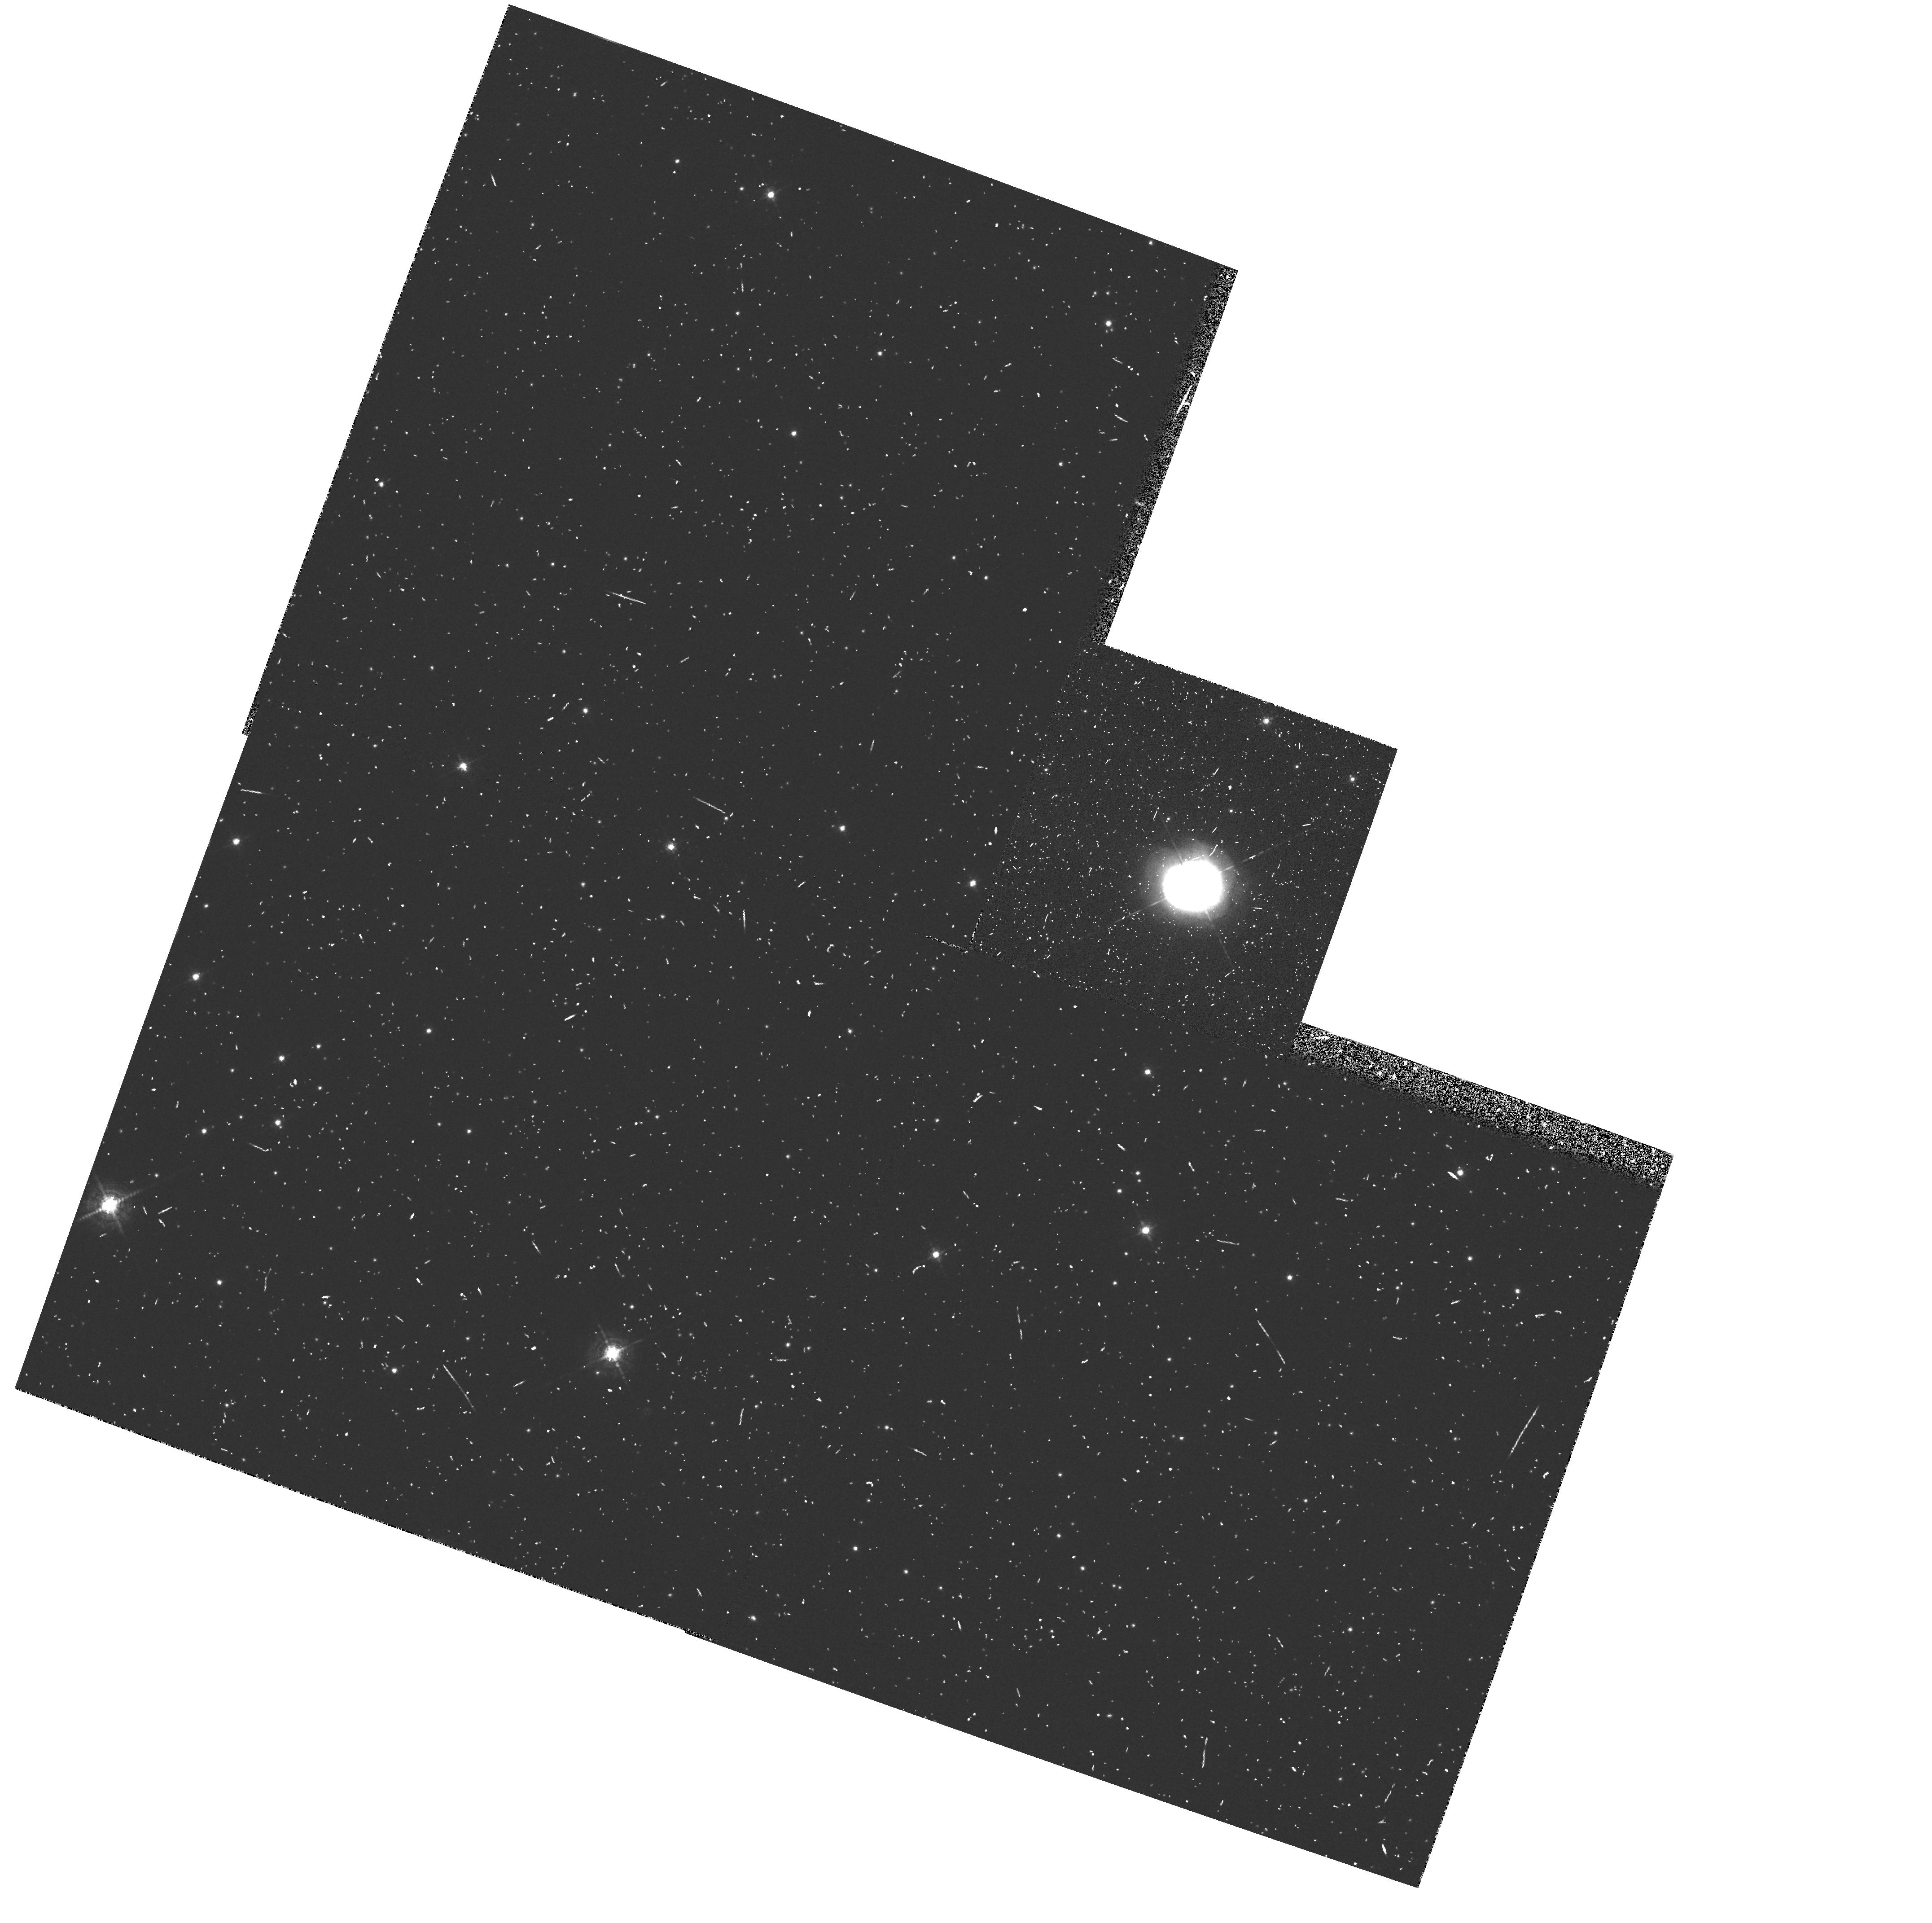
Target: PK64+5D1. Instrument: WFPC2/PC. Filter: F588N. Exposure: 10 min. Observation ID: hst_5403_02_wfpc2_pc_f588n_u27q02

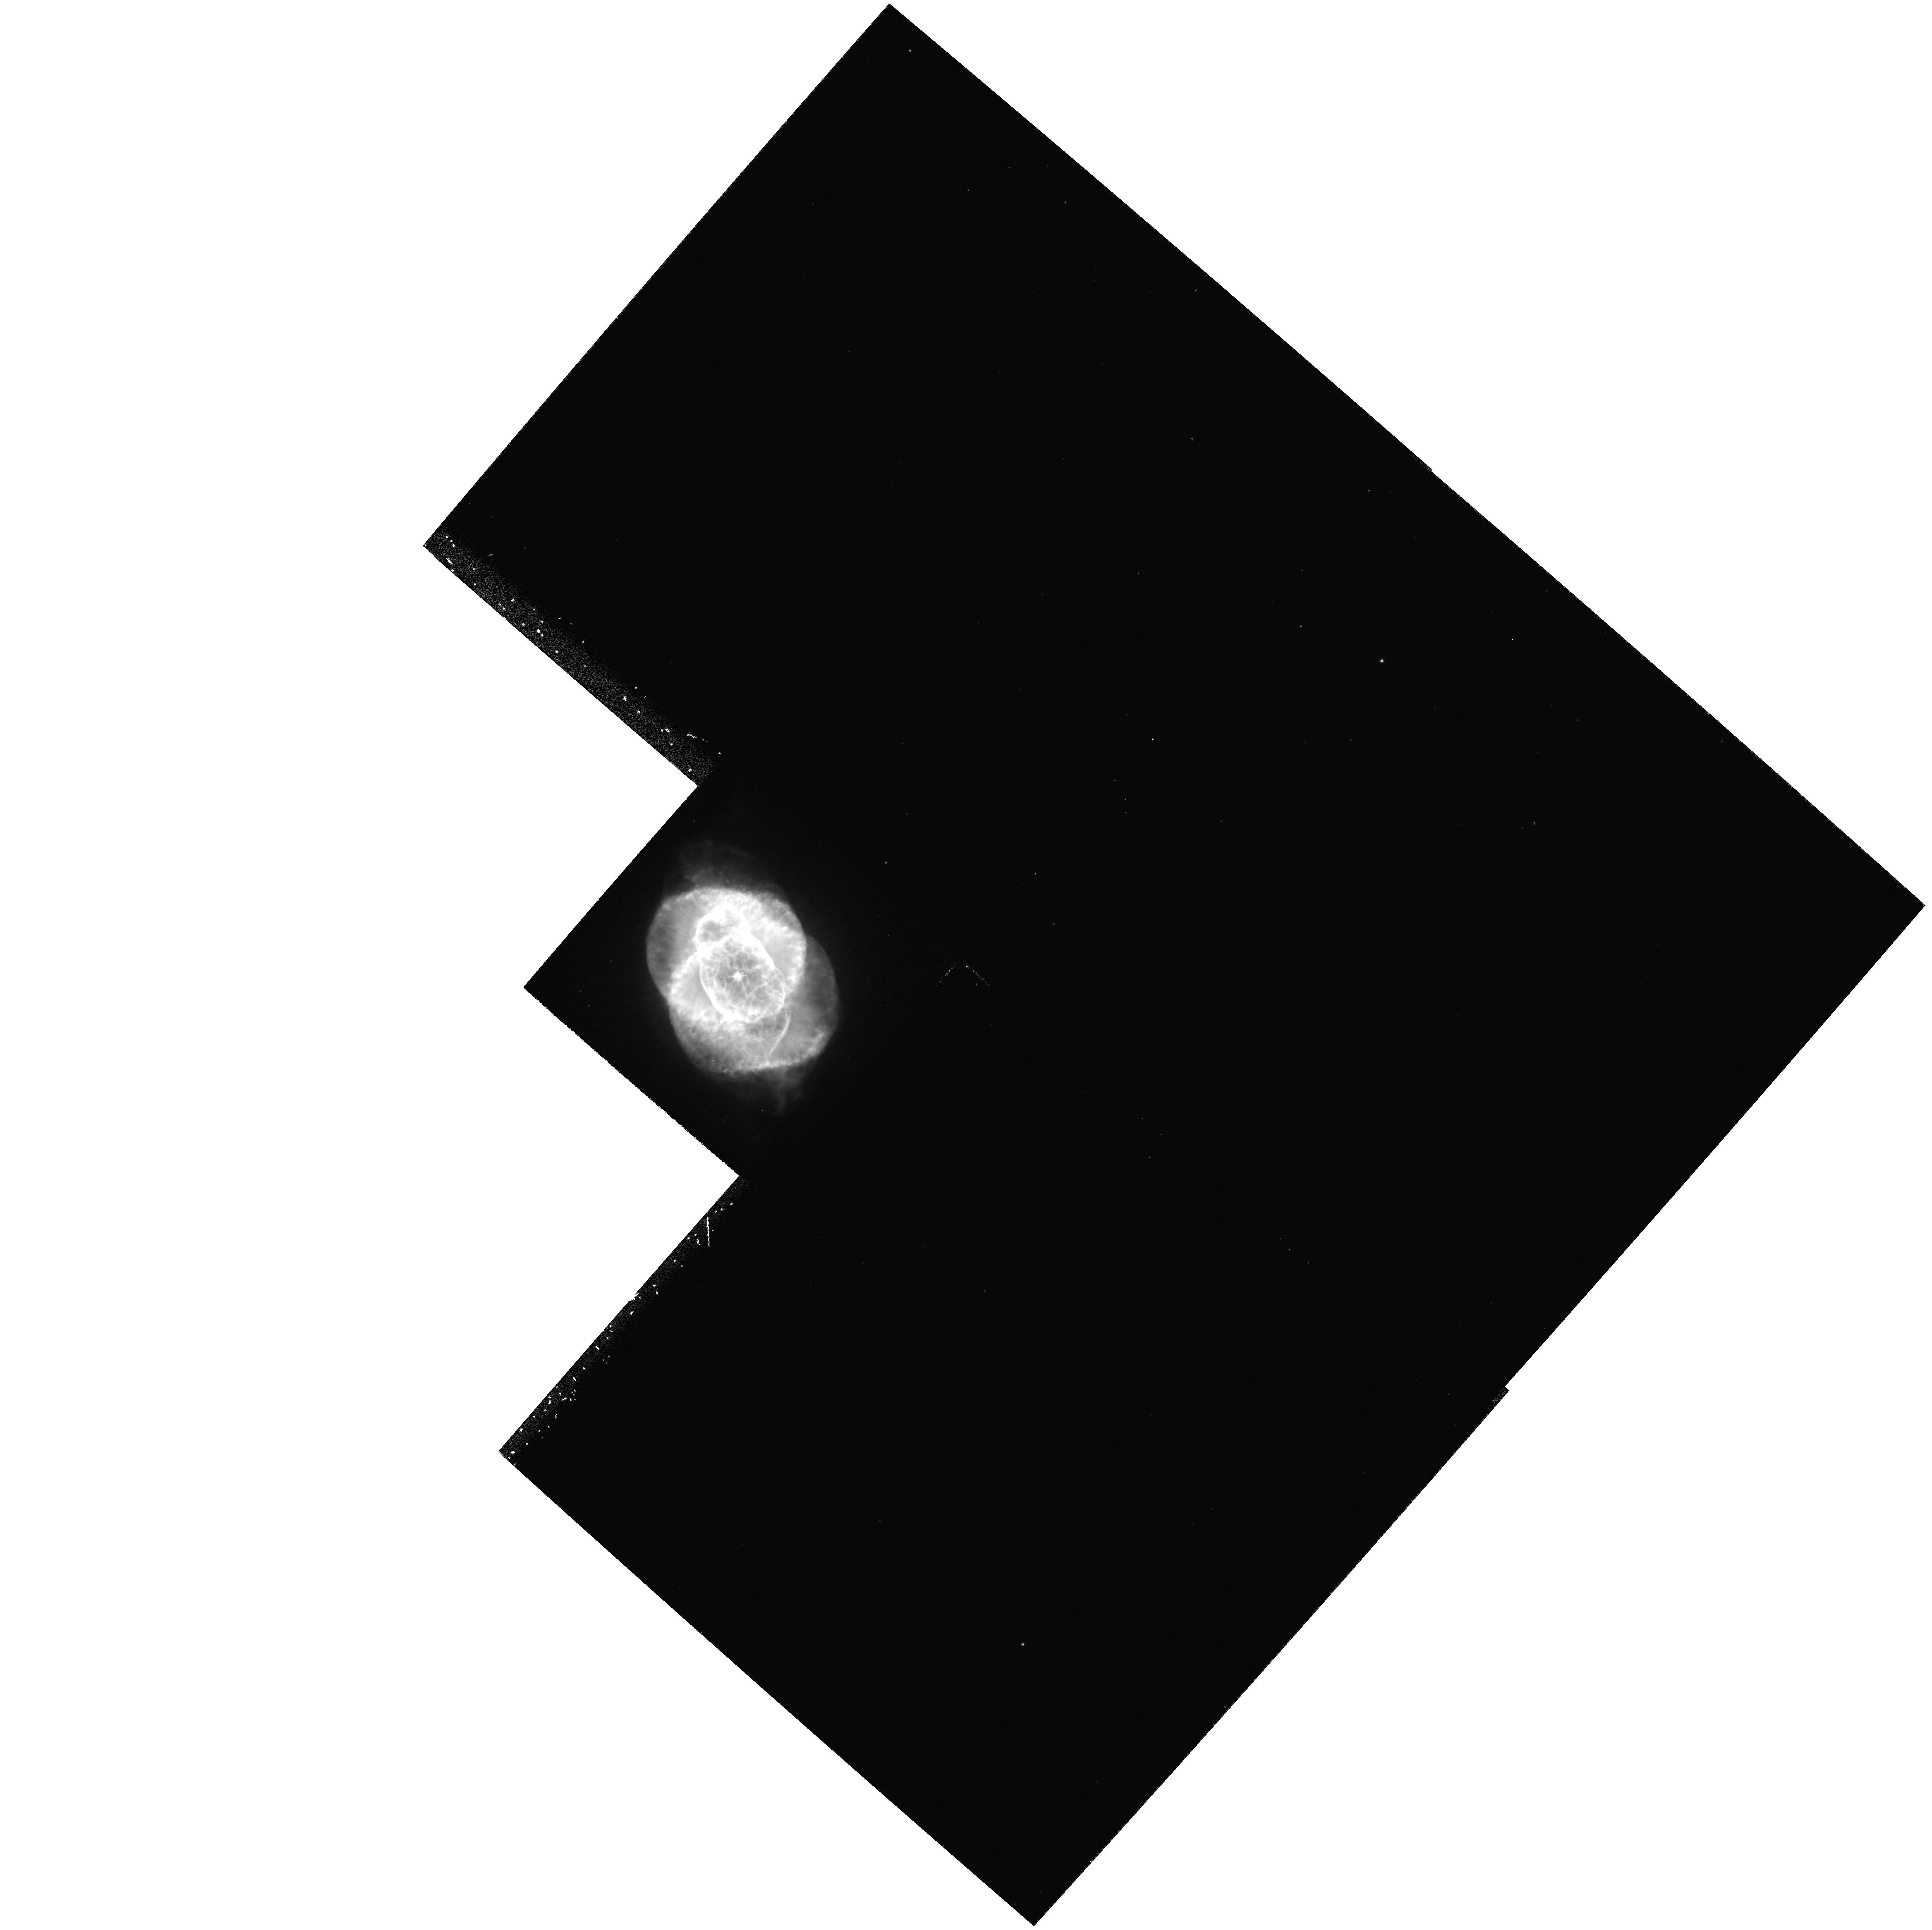
Target: NGC6543. Instrument: WFPC2/PC. Filter: F487N. Exposure: 23 min. Observation ID: hst_5403_01_wfpc2_pc_f487n_u27q01

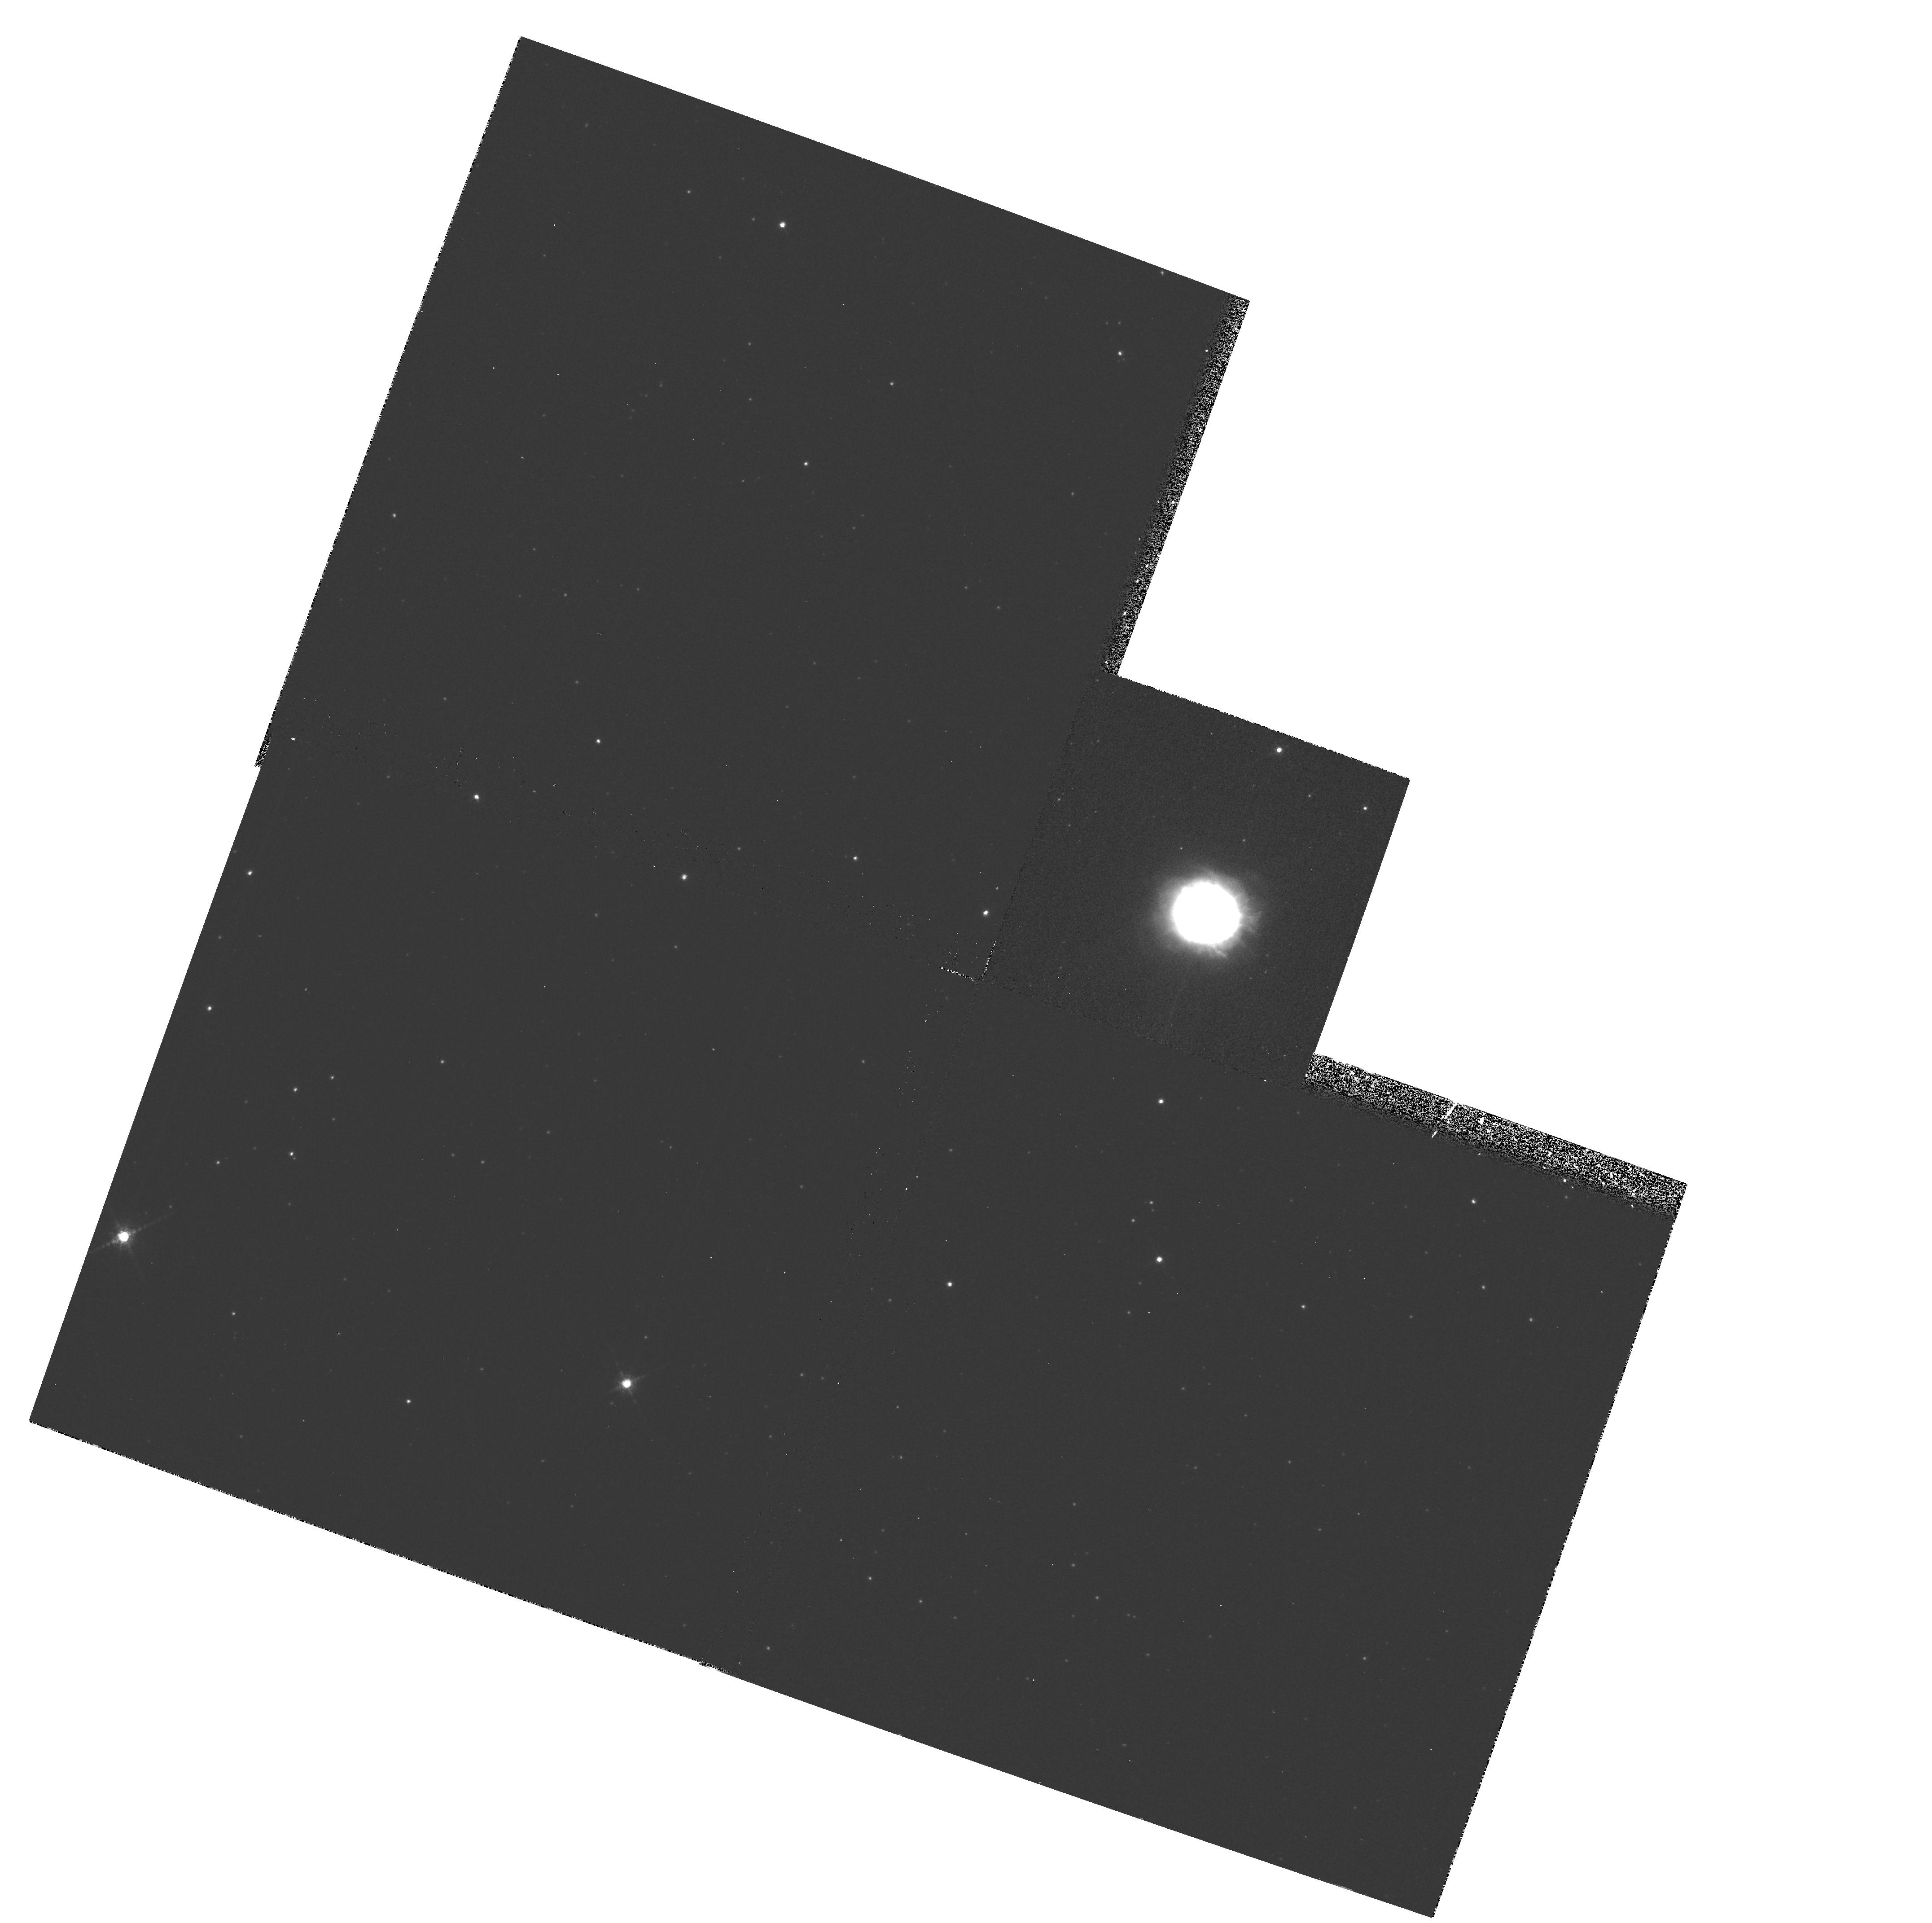
Target: PK64+5D1. Instrument: WFPC2/PC. Filter: F953N. Exposure: 13 min. Observation ID: hst_5403_02_wfpc2_pc_f953n_u27q02

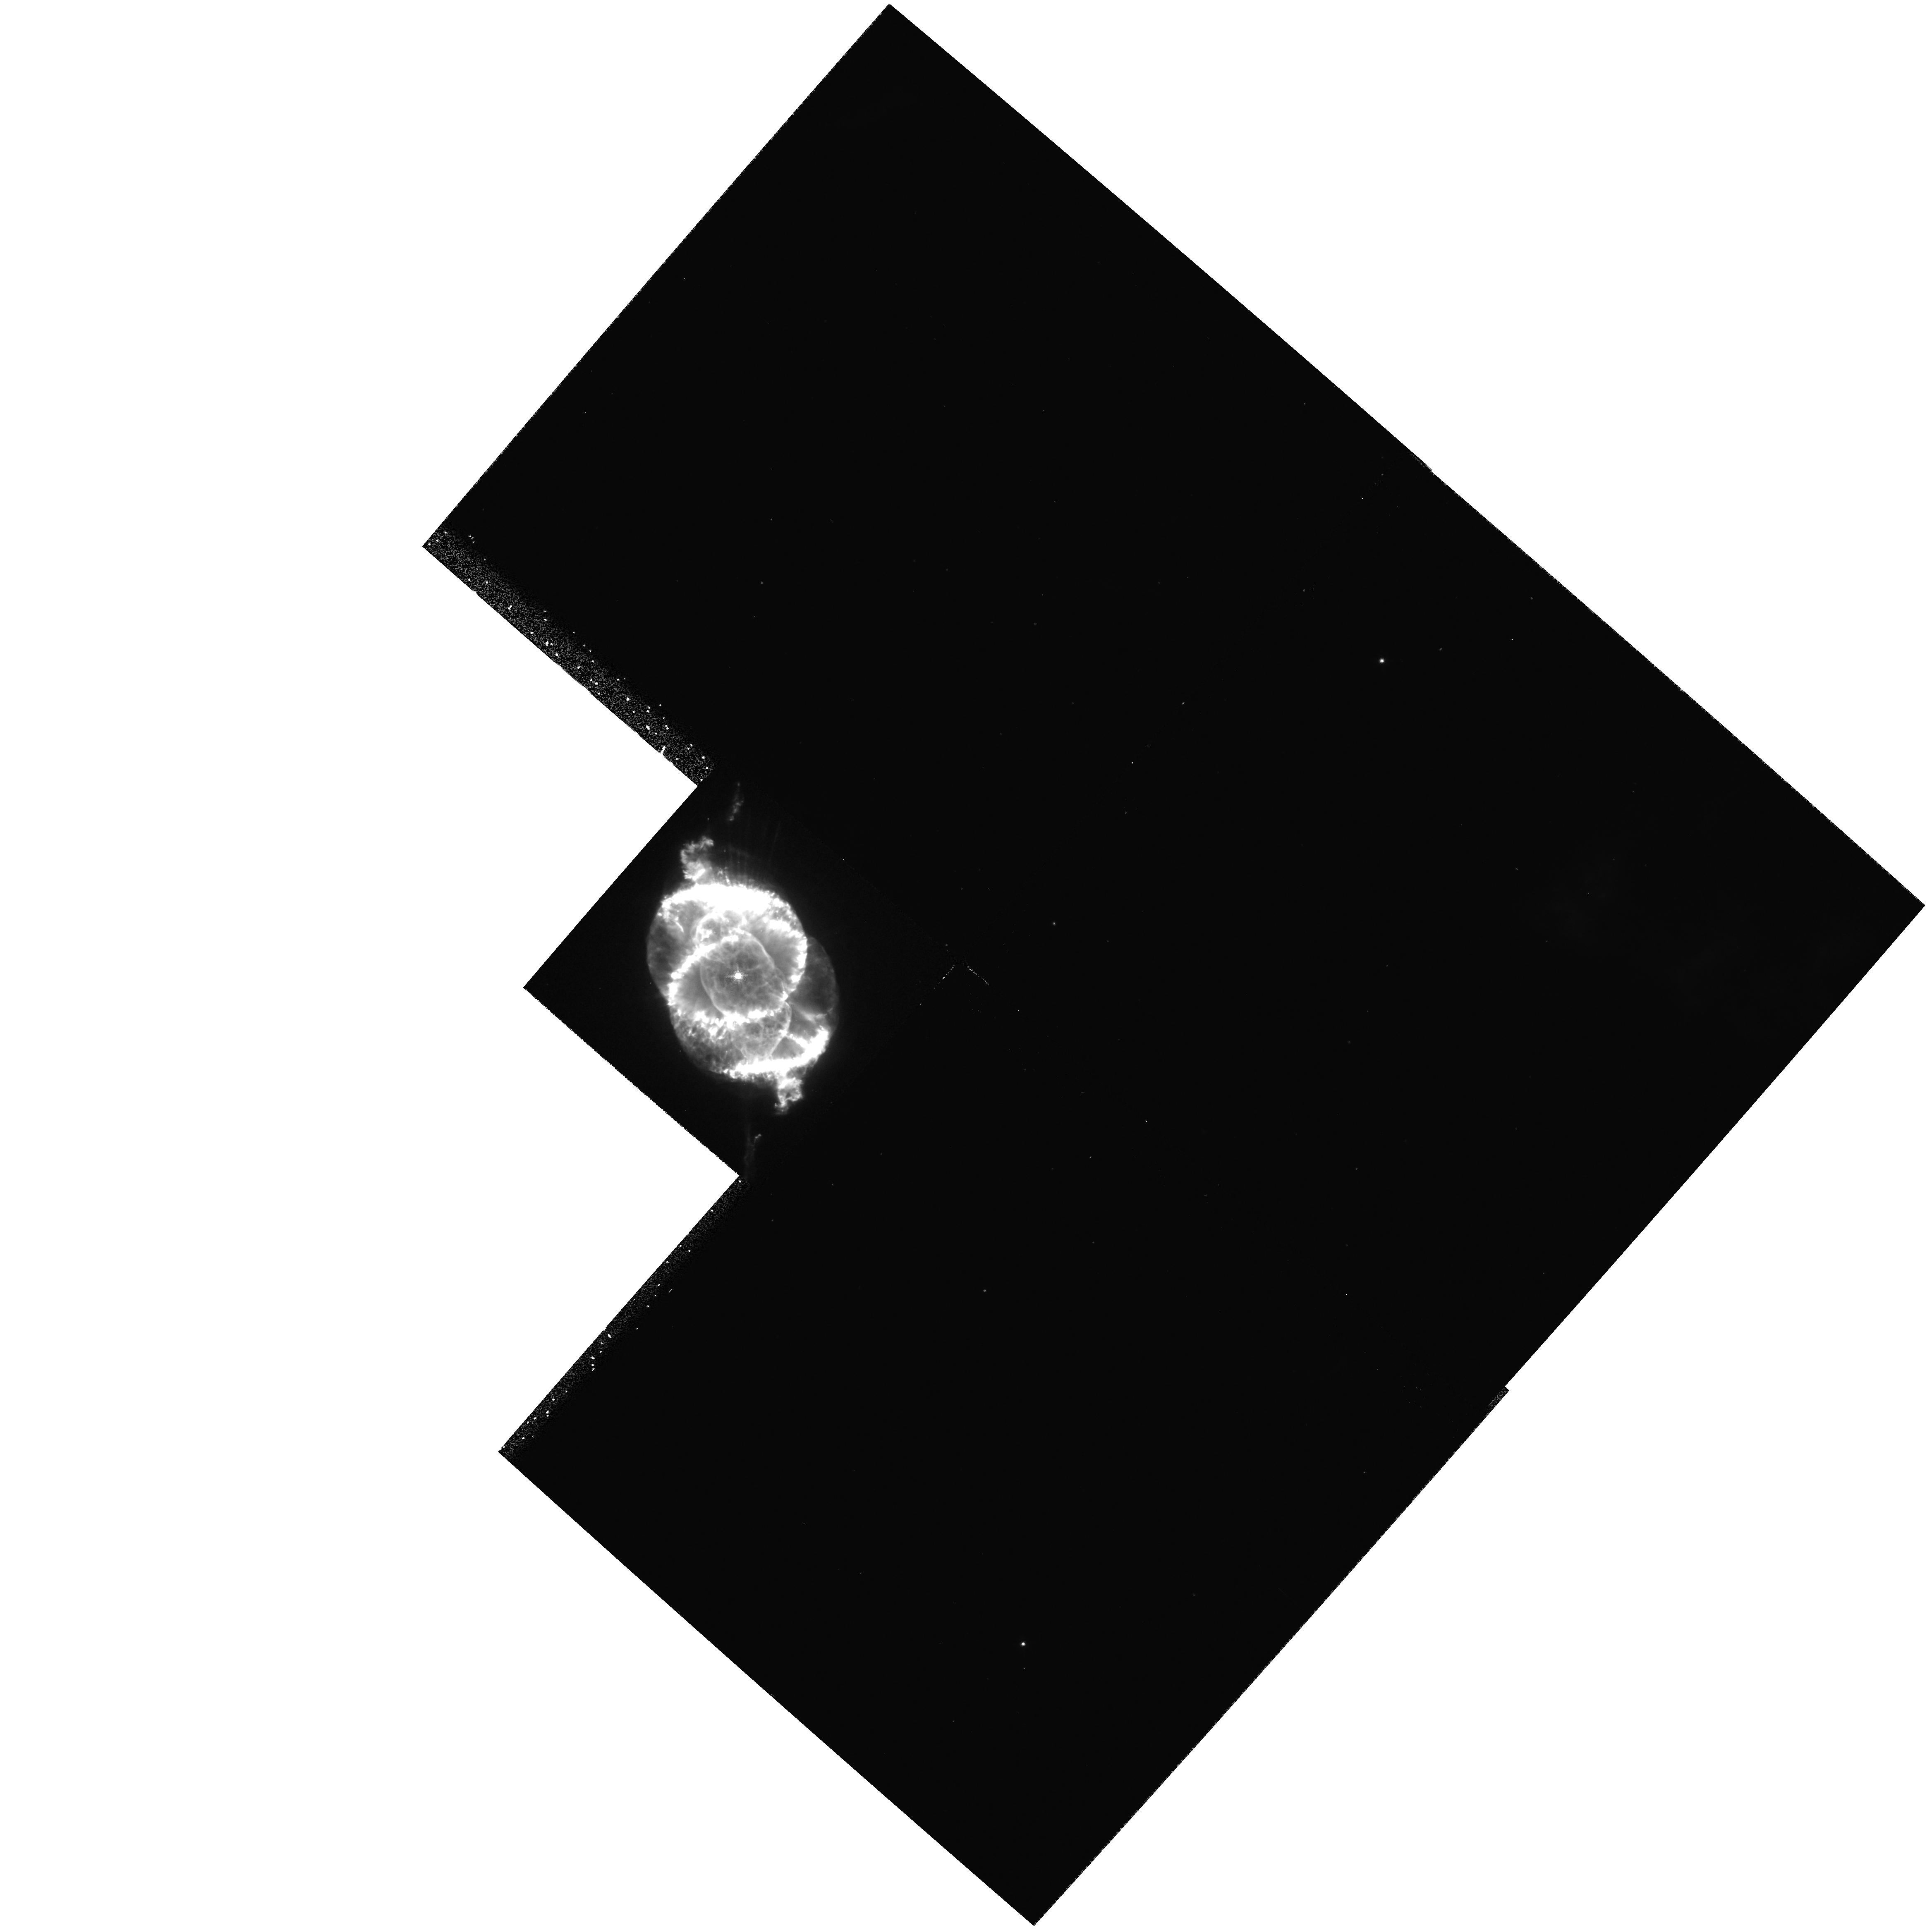
Target: NGC6543. Instrument: WFPC2/PC. Filter: F658N. Exposure: 17 min. Observation ID: hst_5403_01_wfpc2_pc_f658n_u27q01

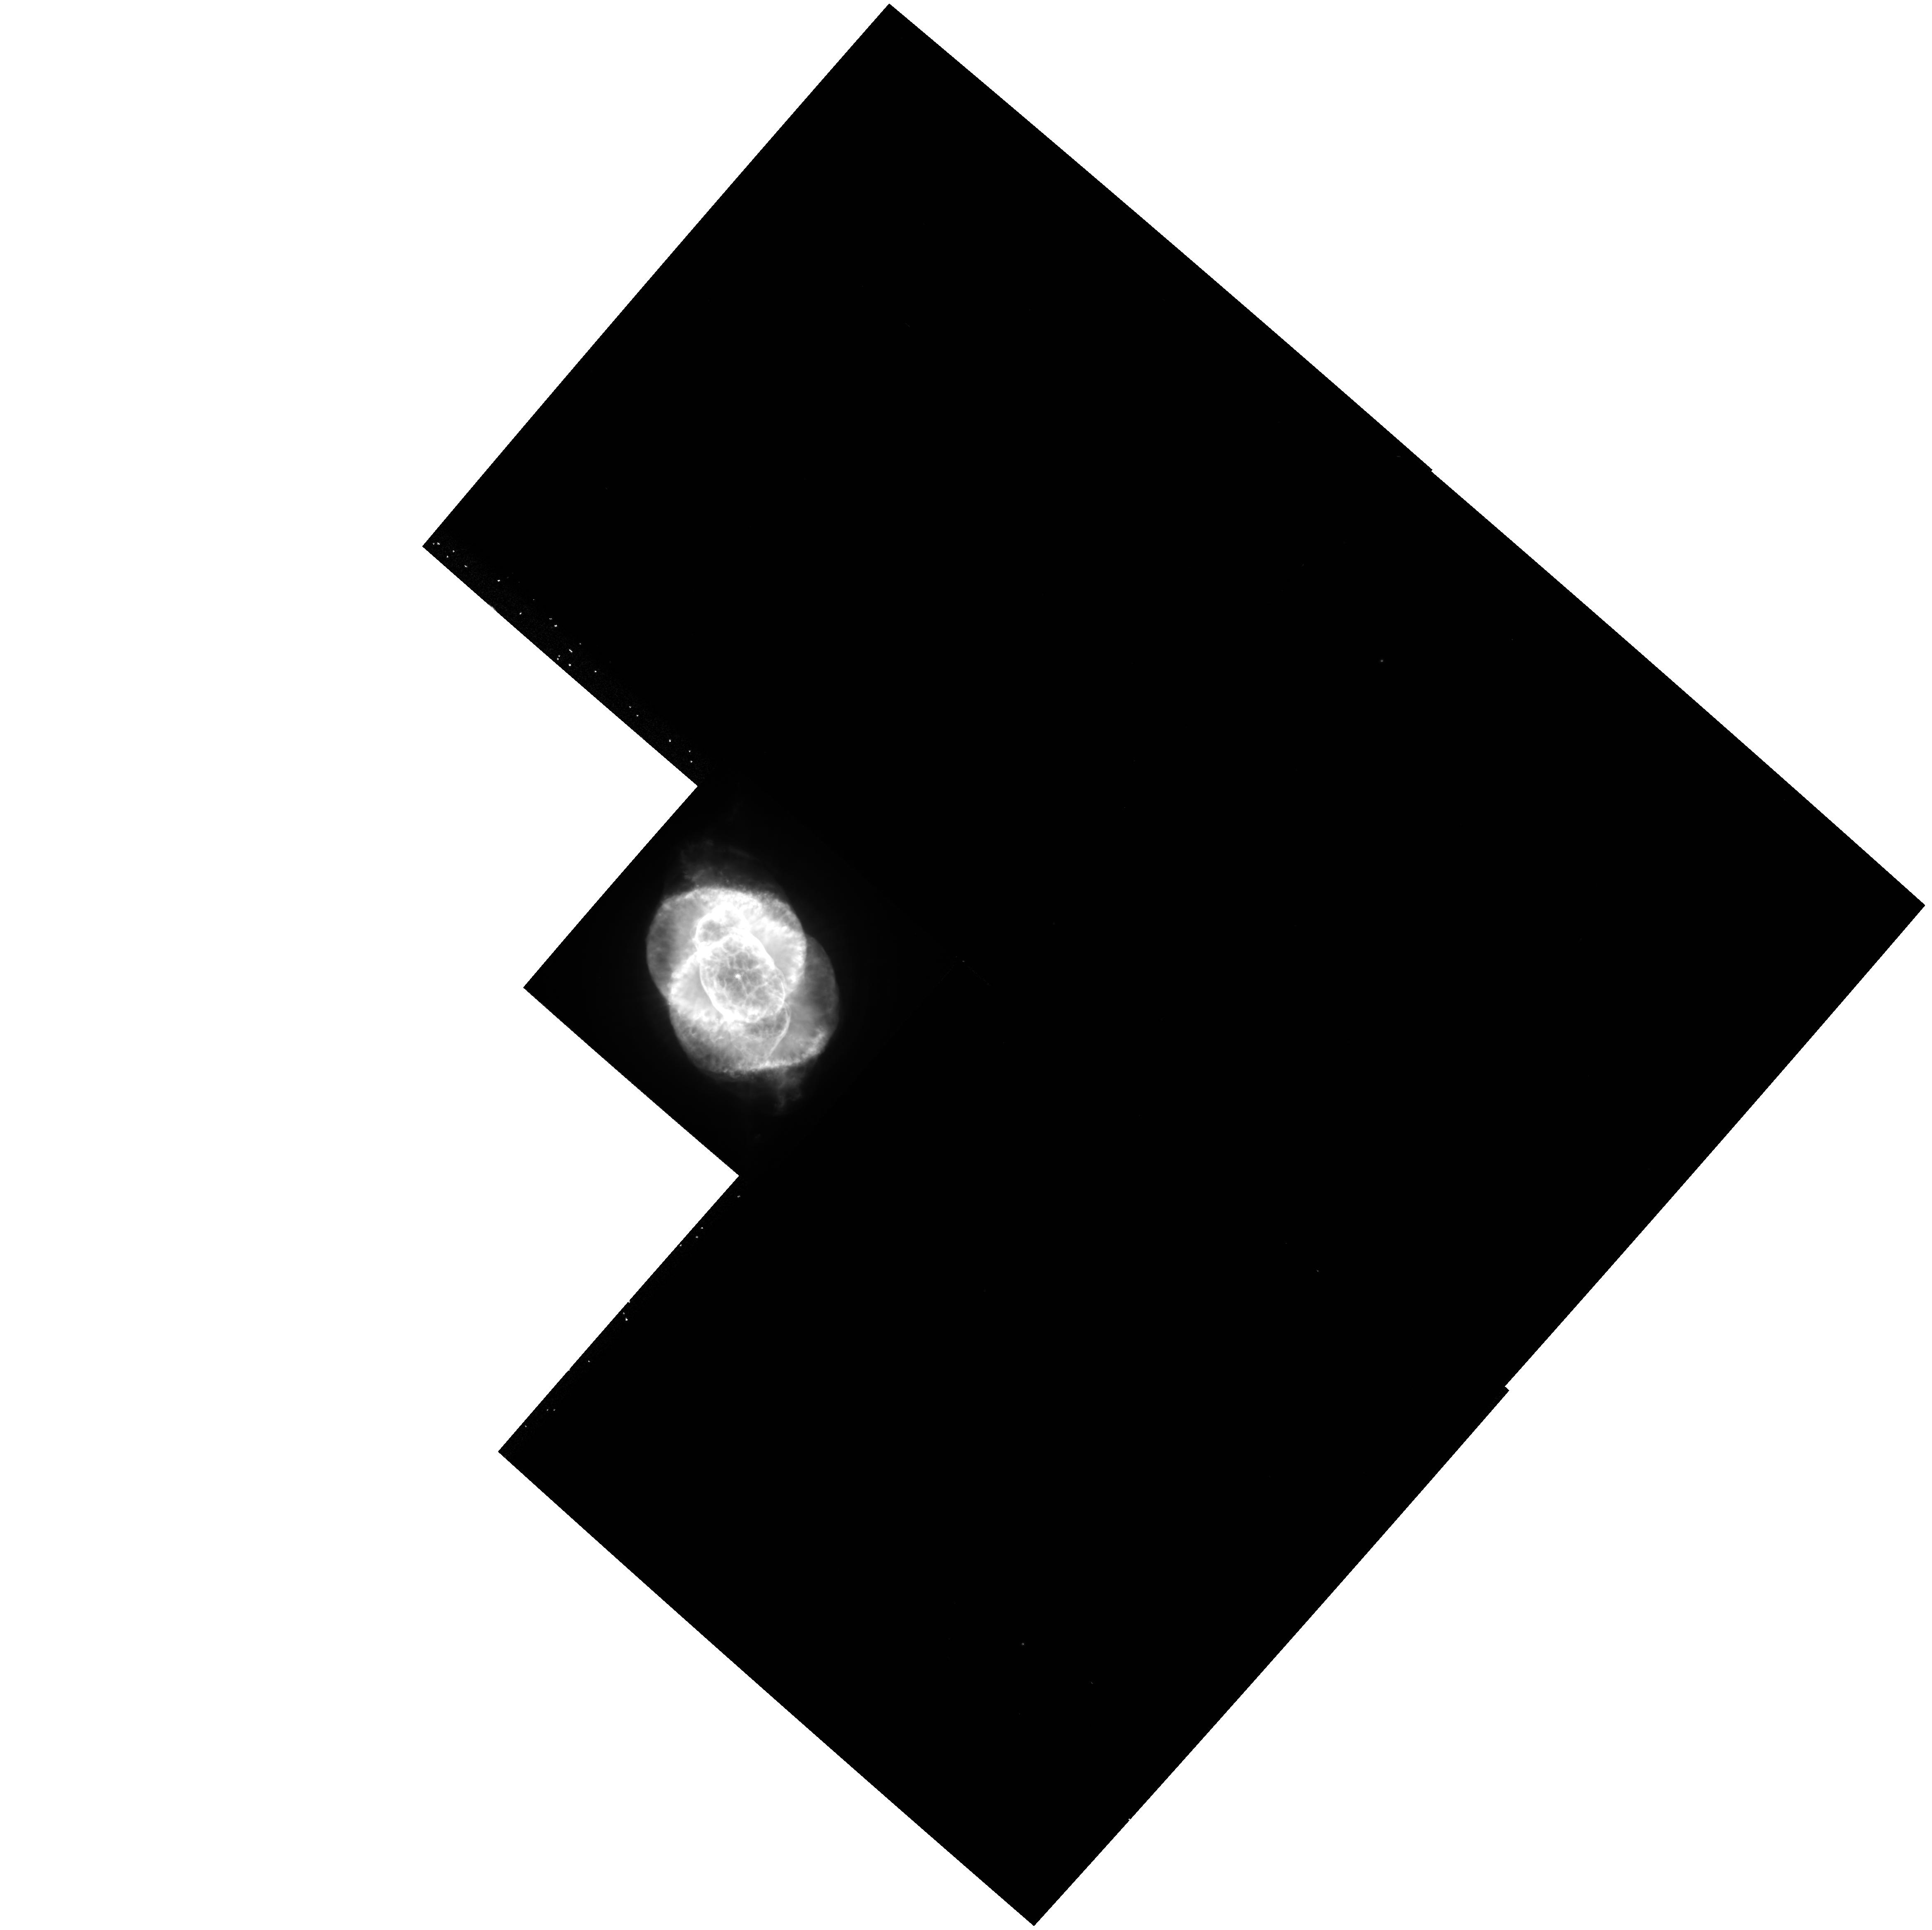
Target: NGC6543. Instrument: WFPC2/PC. Filter: F656N. Exposure: 13 min. Observation ID: hst_5403_01_wfpc2_pc_f656n_u27q01

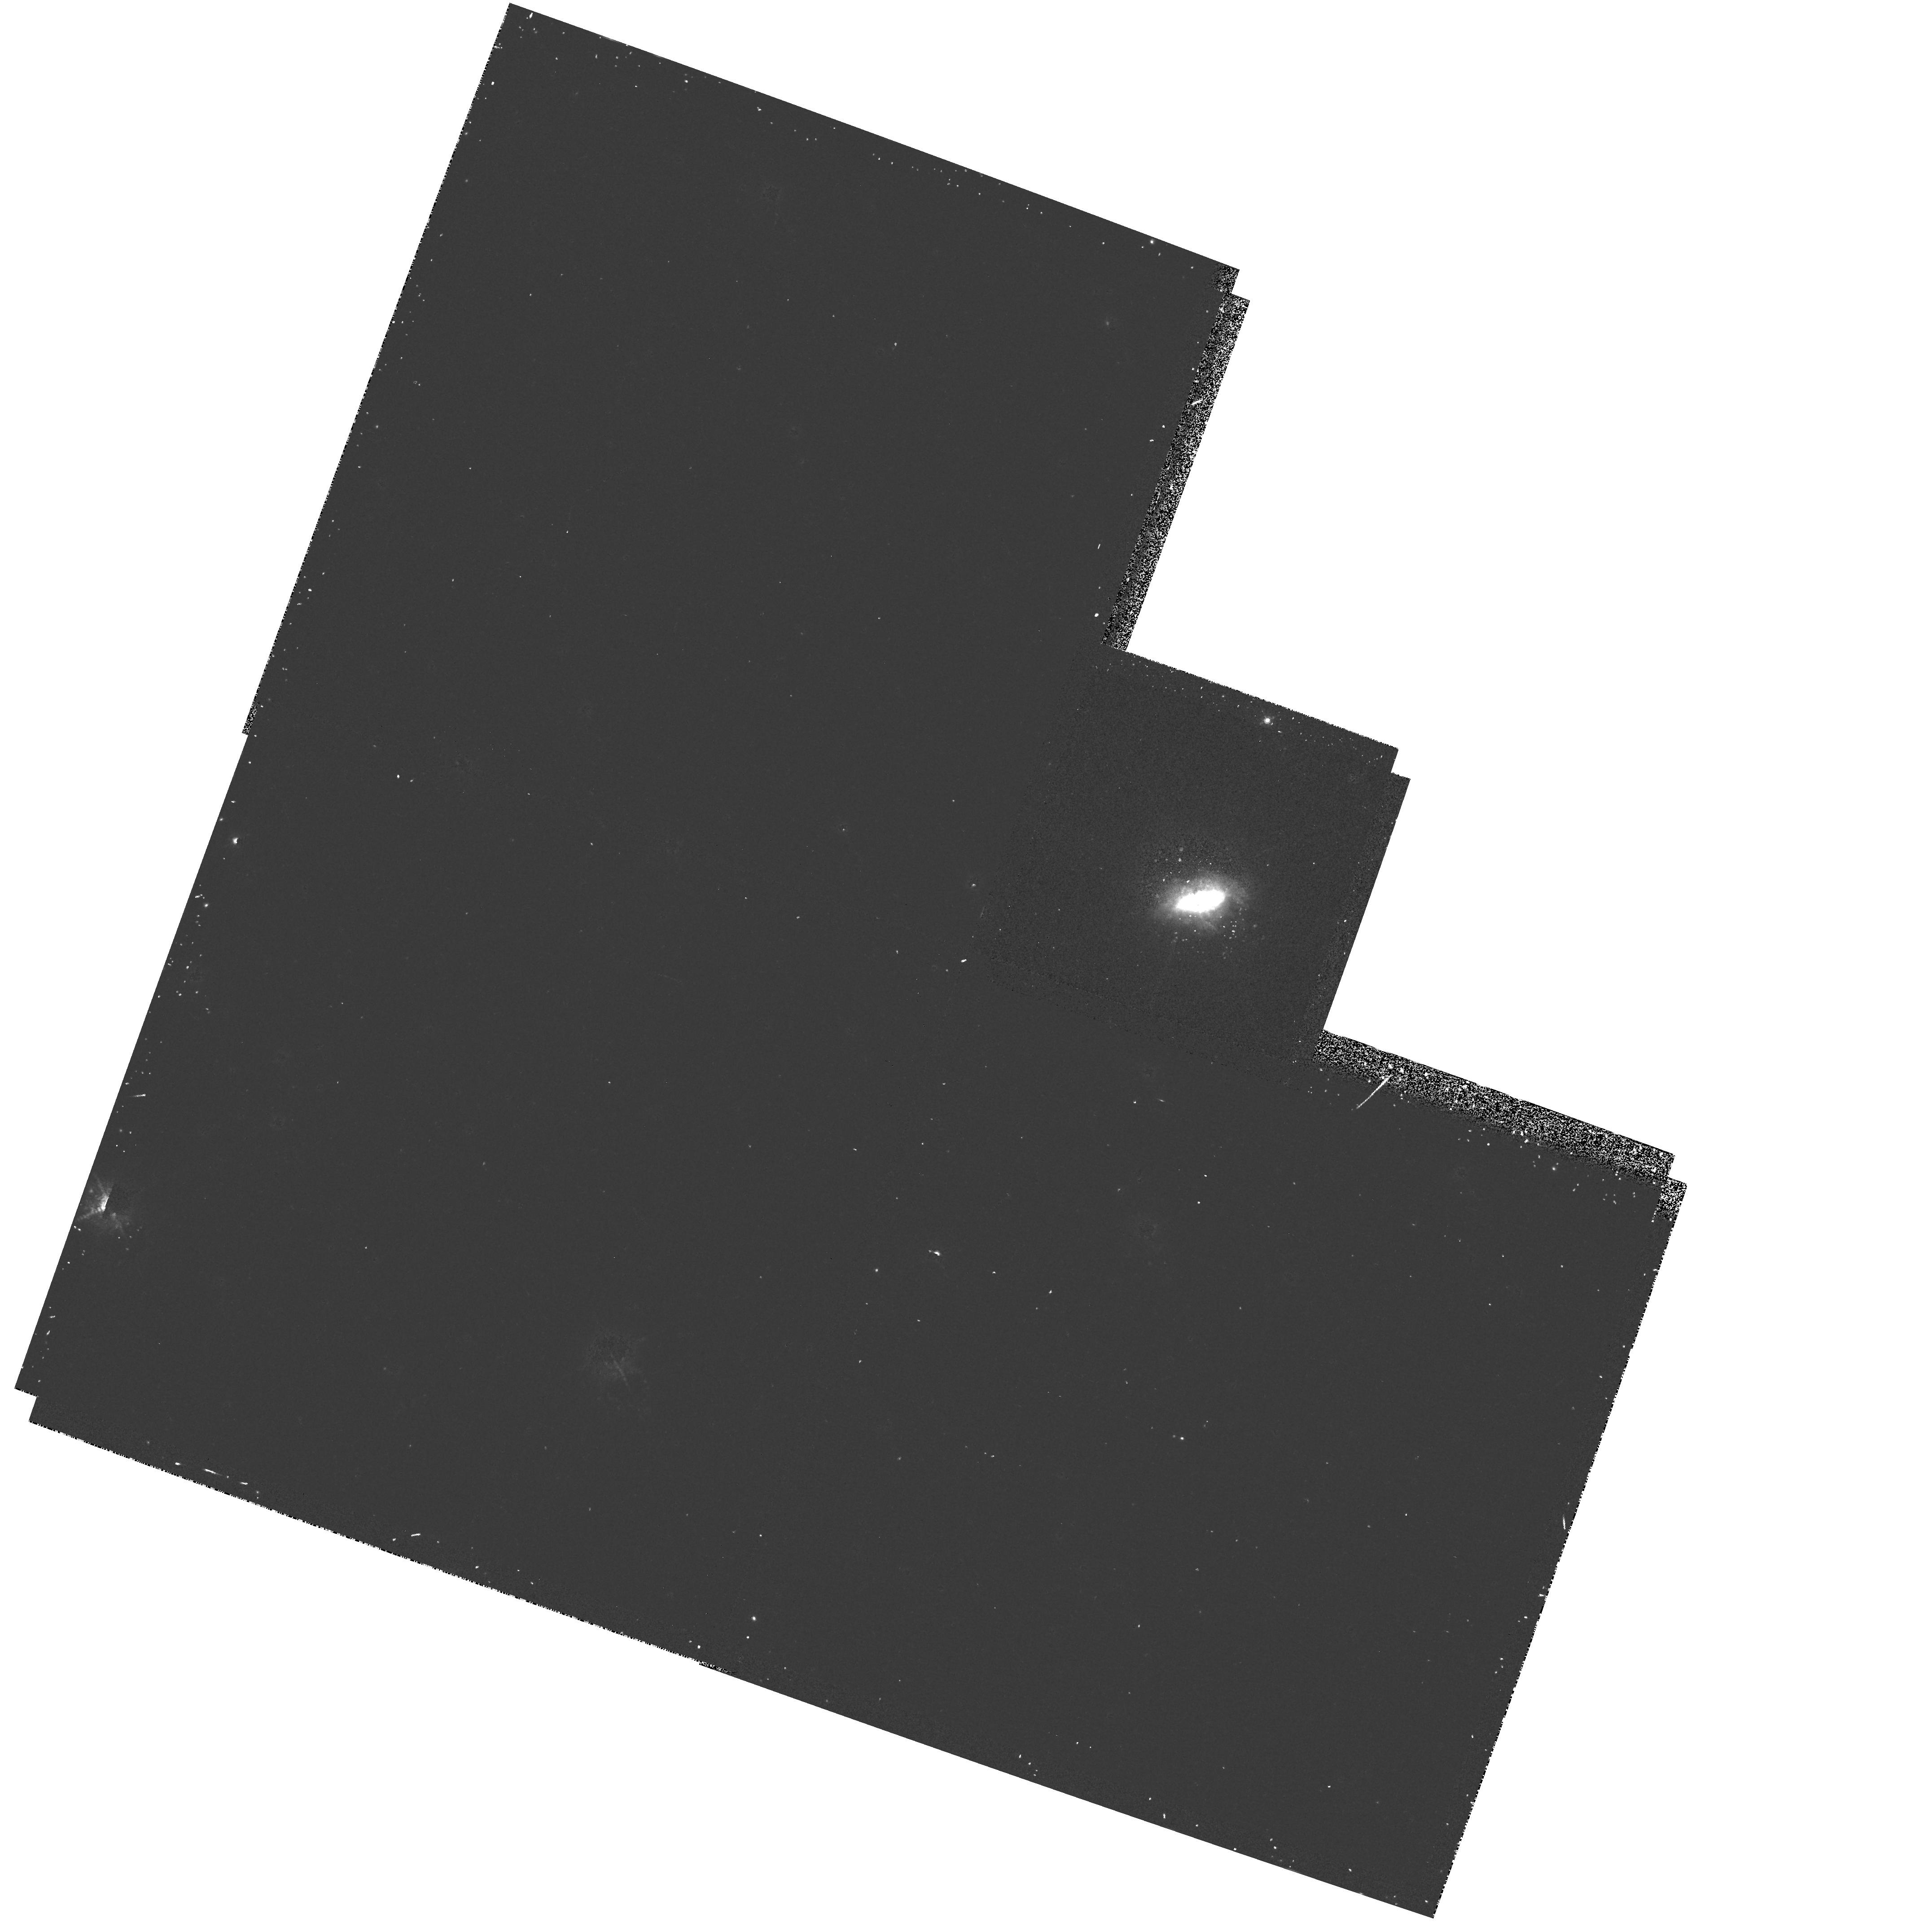
Target: PK64+5D1. Instrument: WFPC2/PC. Filter: F631N. Exposure: 17 min. Observation ID: hst_5403_02_wfpc2_pc_f631n_u27q02

X-RAY EMITTING PLANETARY NEBULAE CYCLE 4 HIGH (PI: Harrington, J. Patrick)

The ROSAT X-ray satellite detected for the first time hot, X-ray emitting gas from from a number of planetary nebulae (PNe). This hot gas is produced in the dynamical interaction of fast stellar winds with the nebular gas. The interaction is poorly understood -- PN dynamical models had failed to predict X-ray emission from PNe. The most plausible hypothesis for the presence of X-ray emission involves stellar wind interactions with inhomogeneous media, leading to mass-loaded outflows. Because mass-loaded outflows are important in a broad astrophysical context, further studies of X-ray emitting PNe are warranted. We propose to study mass-loaded outflows in two optically bright, X-ray emitting PNe, NGC6543 and BD+30 3639, through WFPC2 imaging with a complete set of narrow-band filters. High quality, good signal-to-noise images would provide spectral (through image ratios) information on small angular scales where mass-loading and associated interface phenomena occur. We expect to find radiative shocks, cometary structures, bow-shocks and wind-blown tails, as suggested by numerous ground-based studies and our recent HST observations. Information on these small-scale structures is essential for X-ray emission modeling, and for understanding mass-loaded flows.